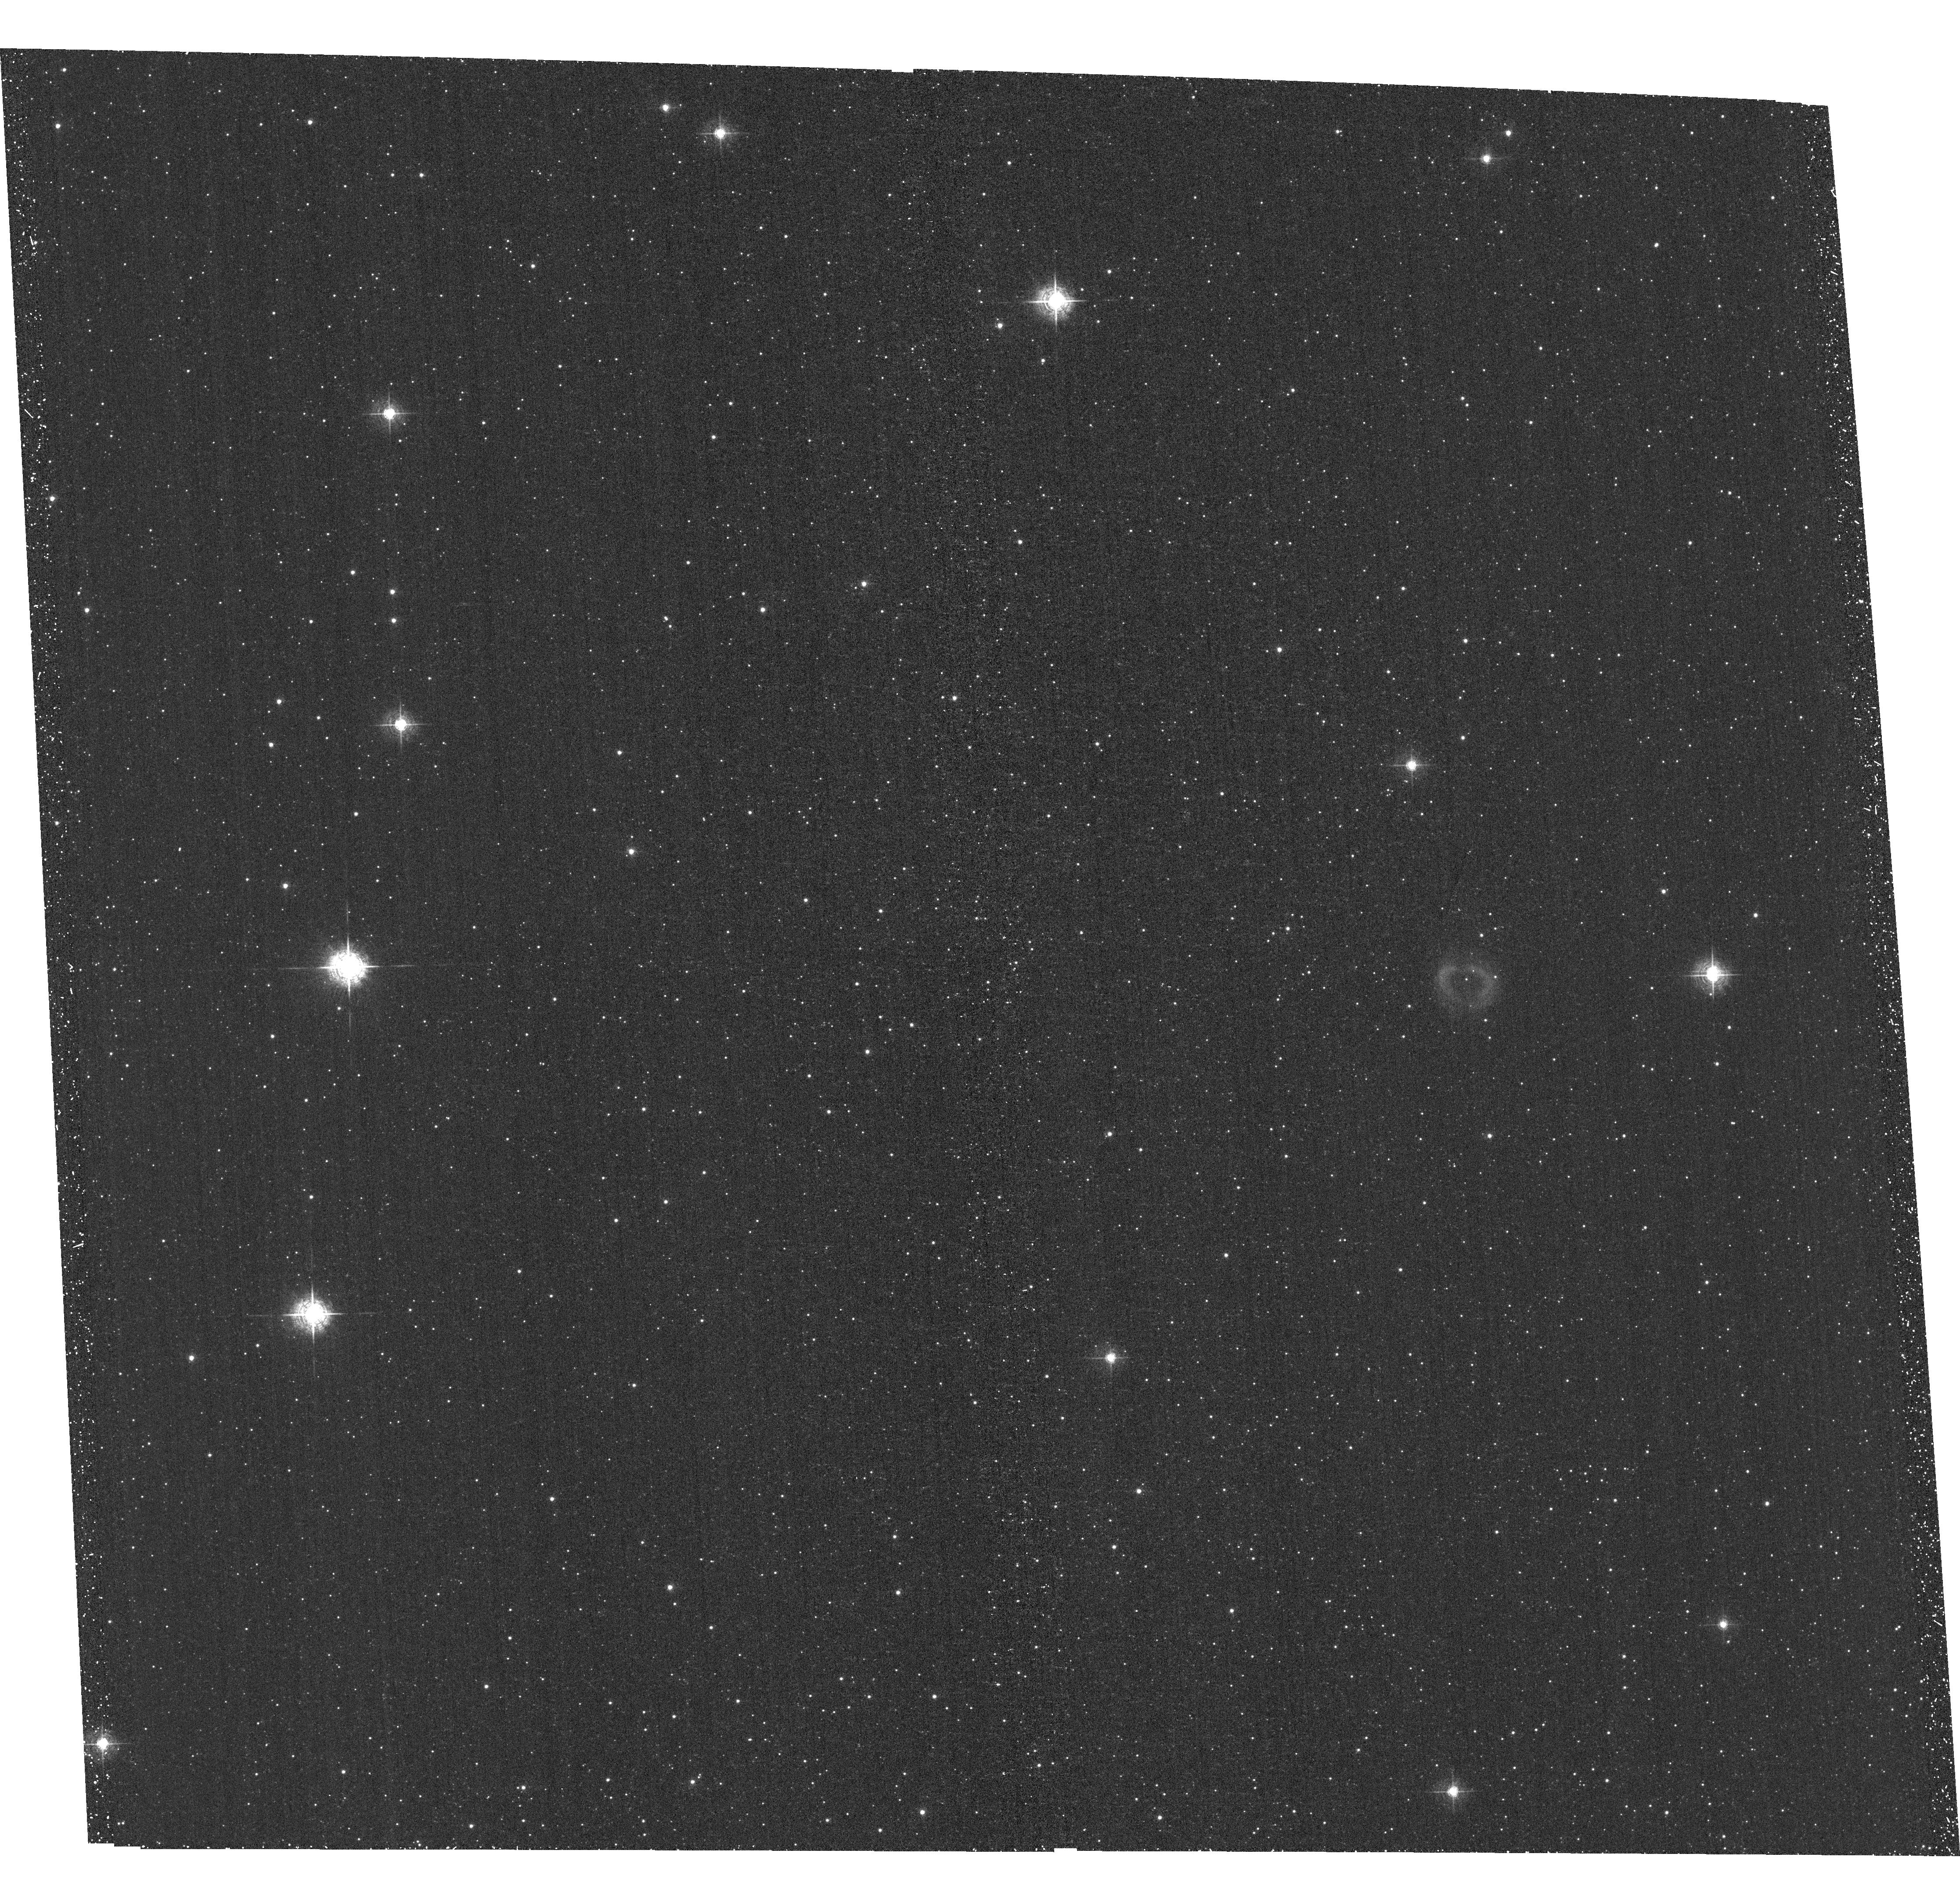
Target: PN-JAFU-1. Instrument: ACS/WFC. Filter: F502N. Exposure: 40 min. Observation ID: hst_11558_02_acs_wfc_f502n_jb1w02

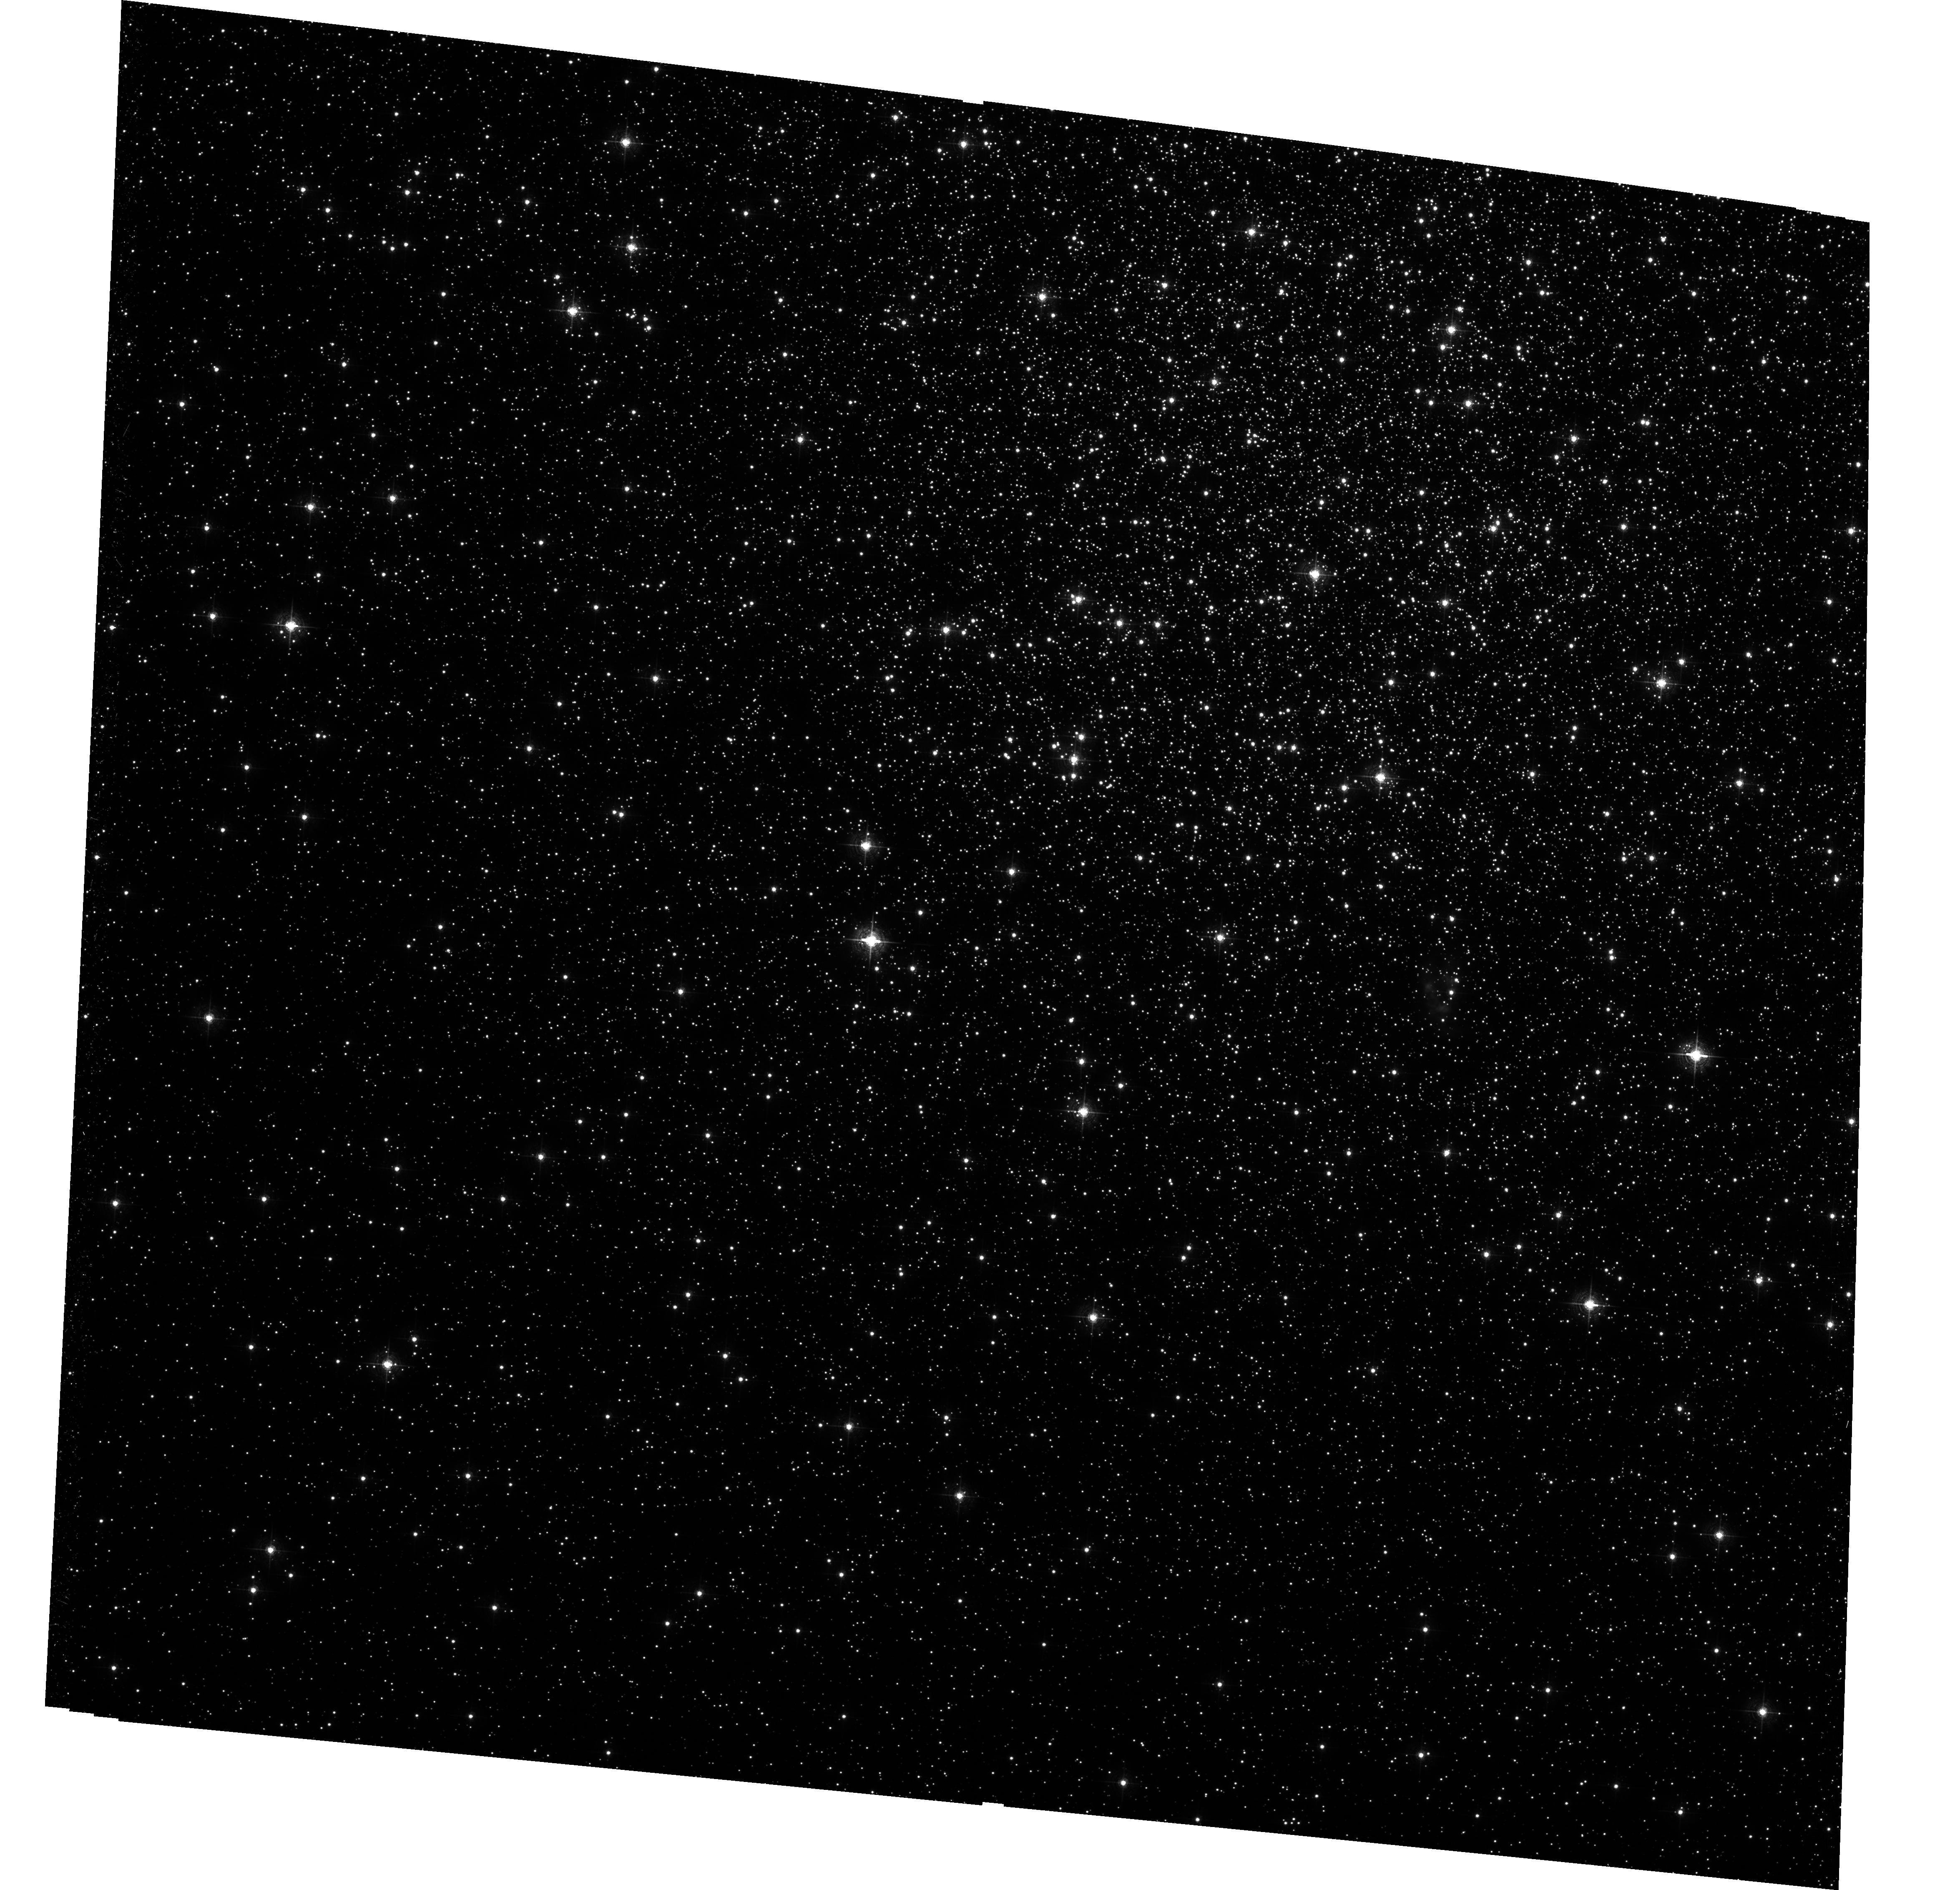
Target: IRAS18333-2357. Instrument: ACS/WFC. Filter: F502N. Exposure: 1.5 h. Observation ID: hst_11558_01_acs_wfc_f502n_jb1w01

Planetary Nebulae, Globular Clusters and Binary Mergers (PI: De Marco, Orsola)

Four planetary nebulae (PNe) have been found within 130 of the 150 globular clusters (GCs) of our Galaxy. This might not seem like many, but stellar evolution predicts that the old populations of these clusters should contain no PN at all! Observations of three of the four GC PNe show them to have peculiar characteristics, possibly indicative of a binary/merger origin. In particular two of the three observed GC PNe have masses which correspond to main sequence masses ~2-3 times the clusters' turn-off masses, sugesting mergers of two, or even three stars have taken place. One of the three observed PNe is H-deficient, a characteristic exhibited by only 5 out of hundreds of field PNe. H-deficient PNe have been associated with binarity. As usual, not all parameters for these three PNe are clean indications of their binary origin. In an approved cycle 15 ACS/WFI proposal we asked to obtain observations of the only GC PN that has never been observed before at high resolution and whose central star has never been detected, as well as of the one H-deficient GC PN for which only low-quality WFPC2 images exist. When ACS stopped working we moved part of the observations to WFPC2. With this proposal we ask to complete our project, by obtaining two ACS/WFI images that could not be efficiently taken with WFPC2. These objects could tip the balance toward a binary interpretation for the GC PNe or make us seriously reconsider our understanding of stellar evolution in old populations.